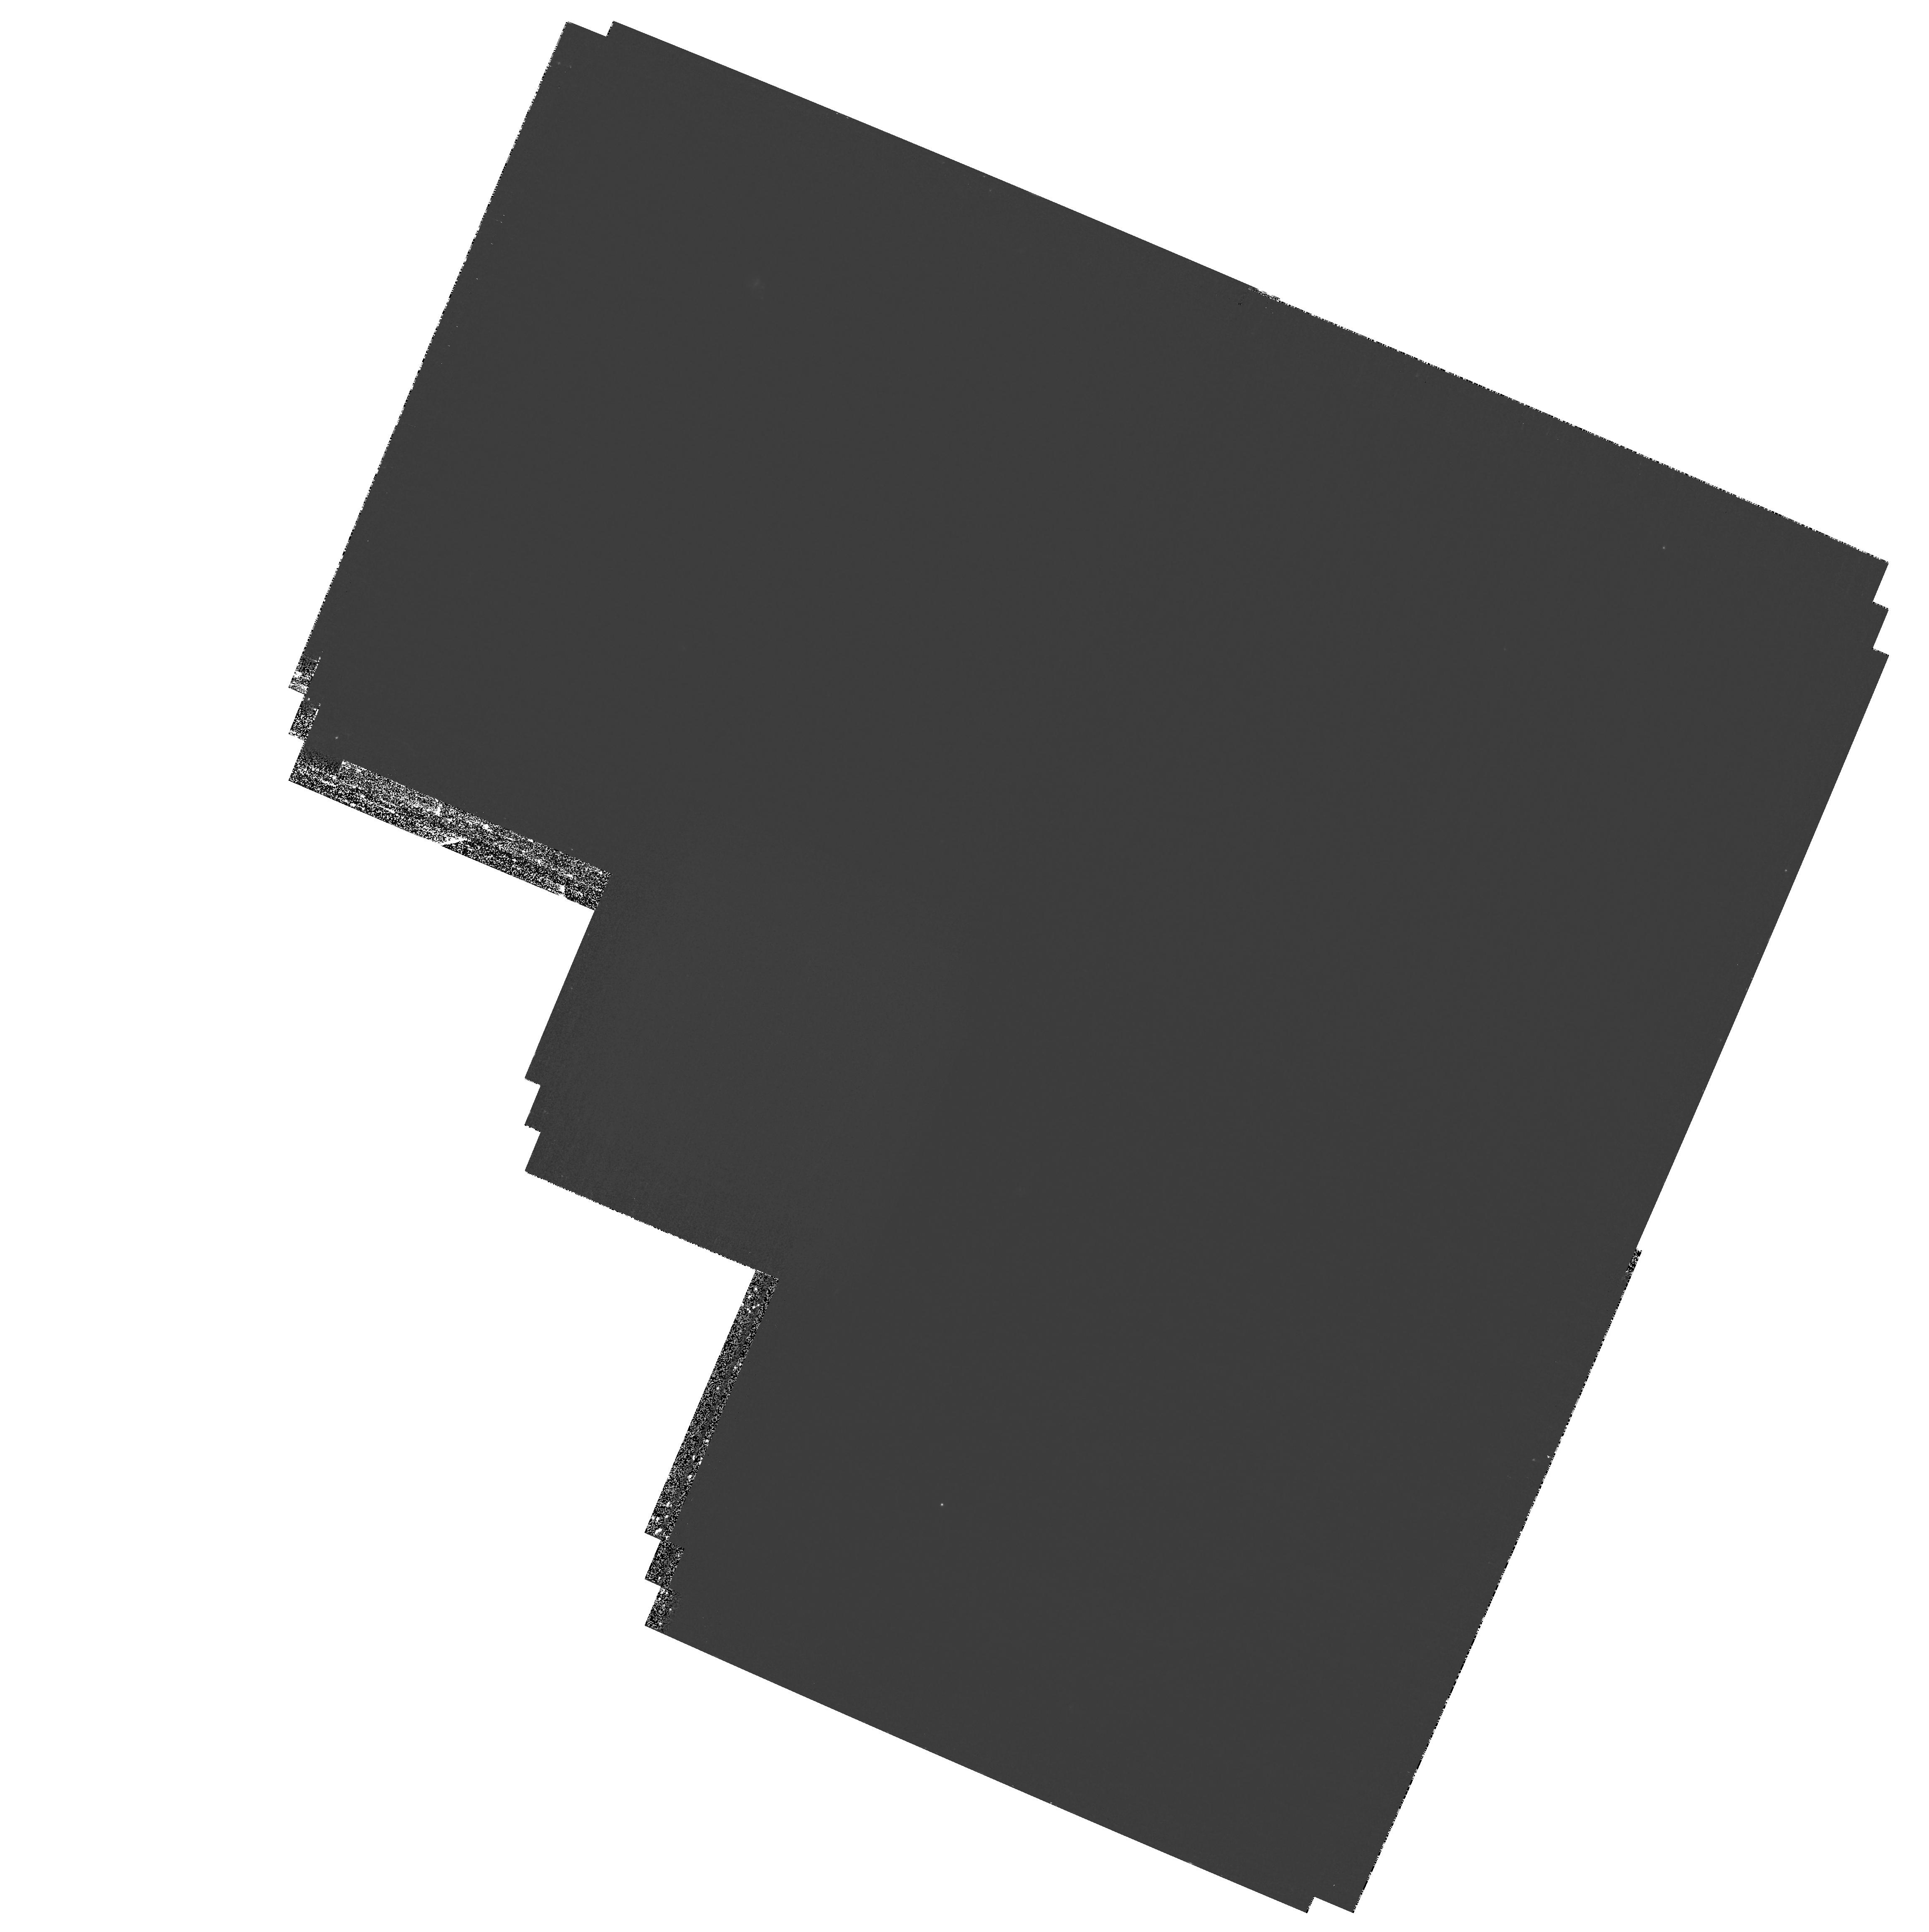
Target: field at RA 189.175°, Dec 62.206°. Instrument: WFPC2/PC. Filter: F300W. Exposure: 2 h. Observation ID: hst_11192_03_wfpc2_pc_f300w_ua1y03

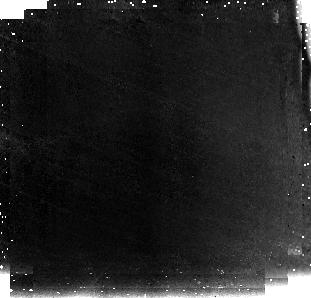
Target: ZDROP-CDFS01. Instrument: NICMOS/NIC3. Filter: F110W. Exposure: 1.4 h. Observation ID: na1y05020

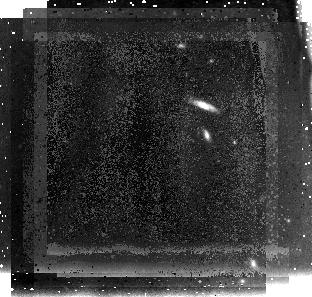
Target: ZDROP-HDFN02. Instrument: NICMOS/NIC3. Filter: F110W. Exposure: 1.5 h. Observation ID: na1y02020

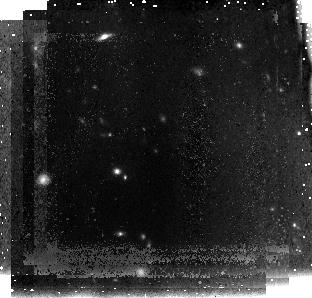
Target: ZDROP-HDFN01. Instrument: NICMOS/NIC3. Filter: F110W. Exposure: 1.5 h. Observation ID: na1y01020

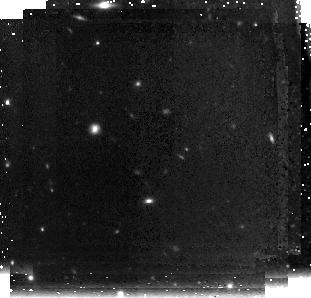
Target: ZDROP-HDFN03. Instrument: NICMOS/NIC3. Filter: F160W. Exposure: 1.5 h. Observation ID: na1y03010

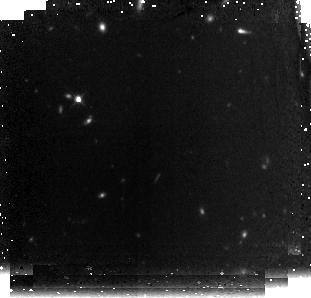
Target: ZDROP-CDFS02. Instrument: NICMOS/NIC3. Filter: F160W. Exposure: 1.4 h. Observation ID: na1y06010

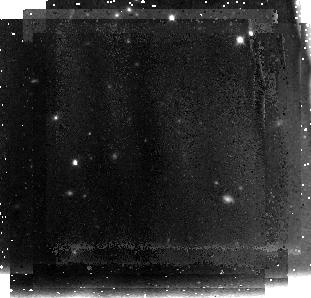
Target: ZDROP-HDFN04. Instrument: NICMOS/NIC3. Filter: F110W. Exposure: 1.5 h. Observation ID: na1y04020

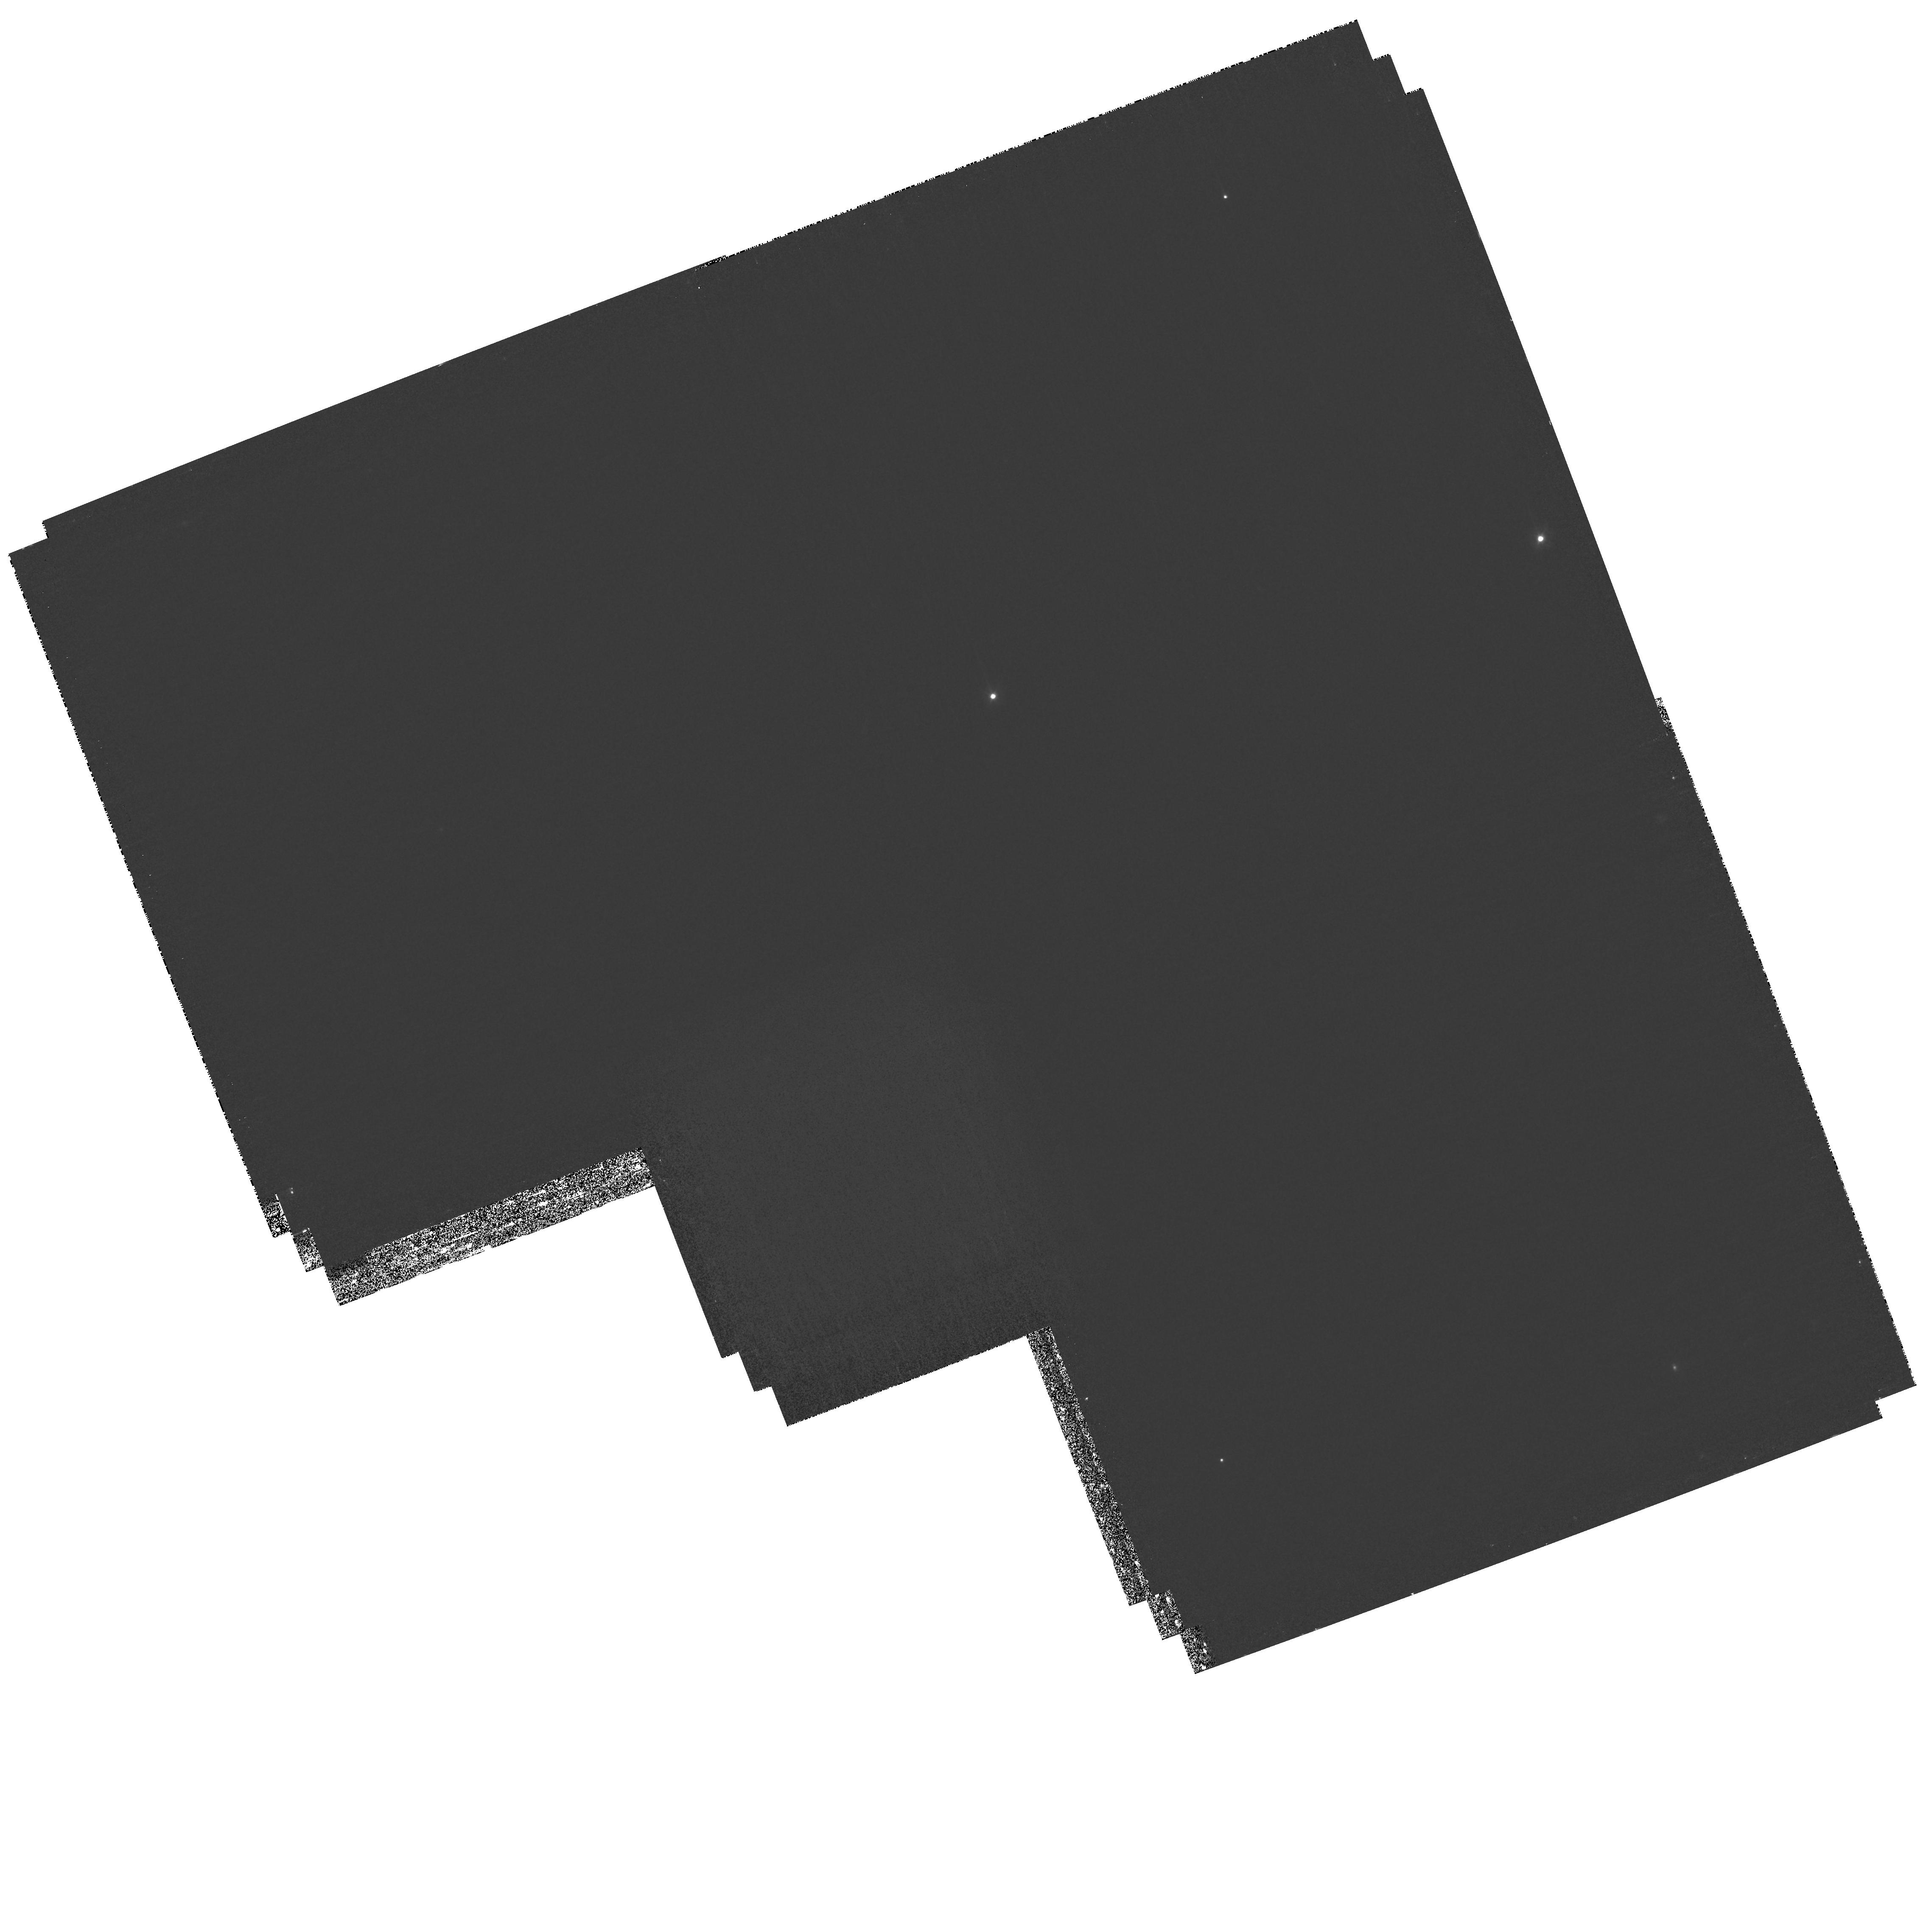
Target: field at RA 189.686°, Dec 62.249°. Instrument: WFPC2/PC. Filter: F300W. Exposure: 2 h. Observation ID: hst_11192_02_wfpc2_pc_f300w_ua1y02

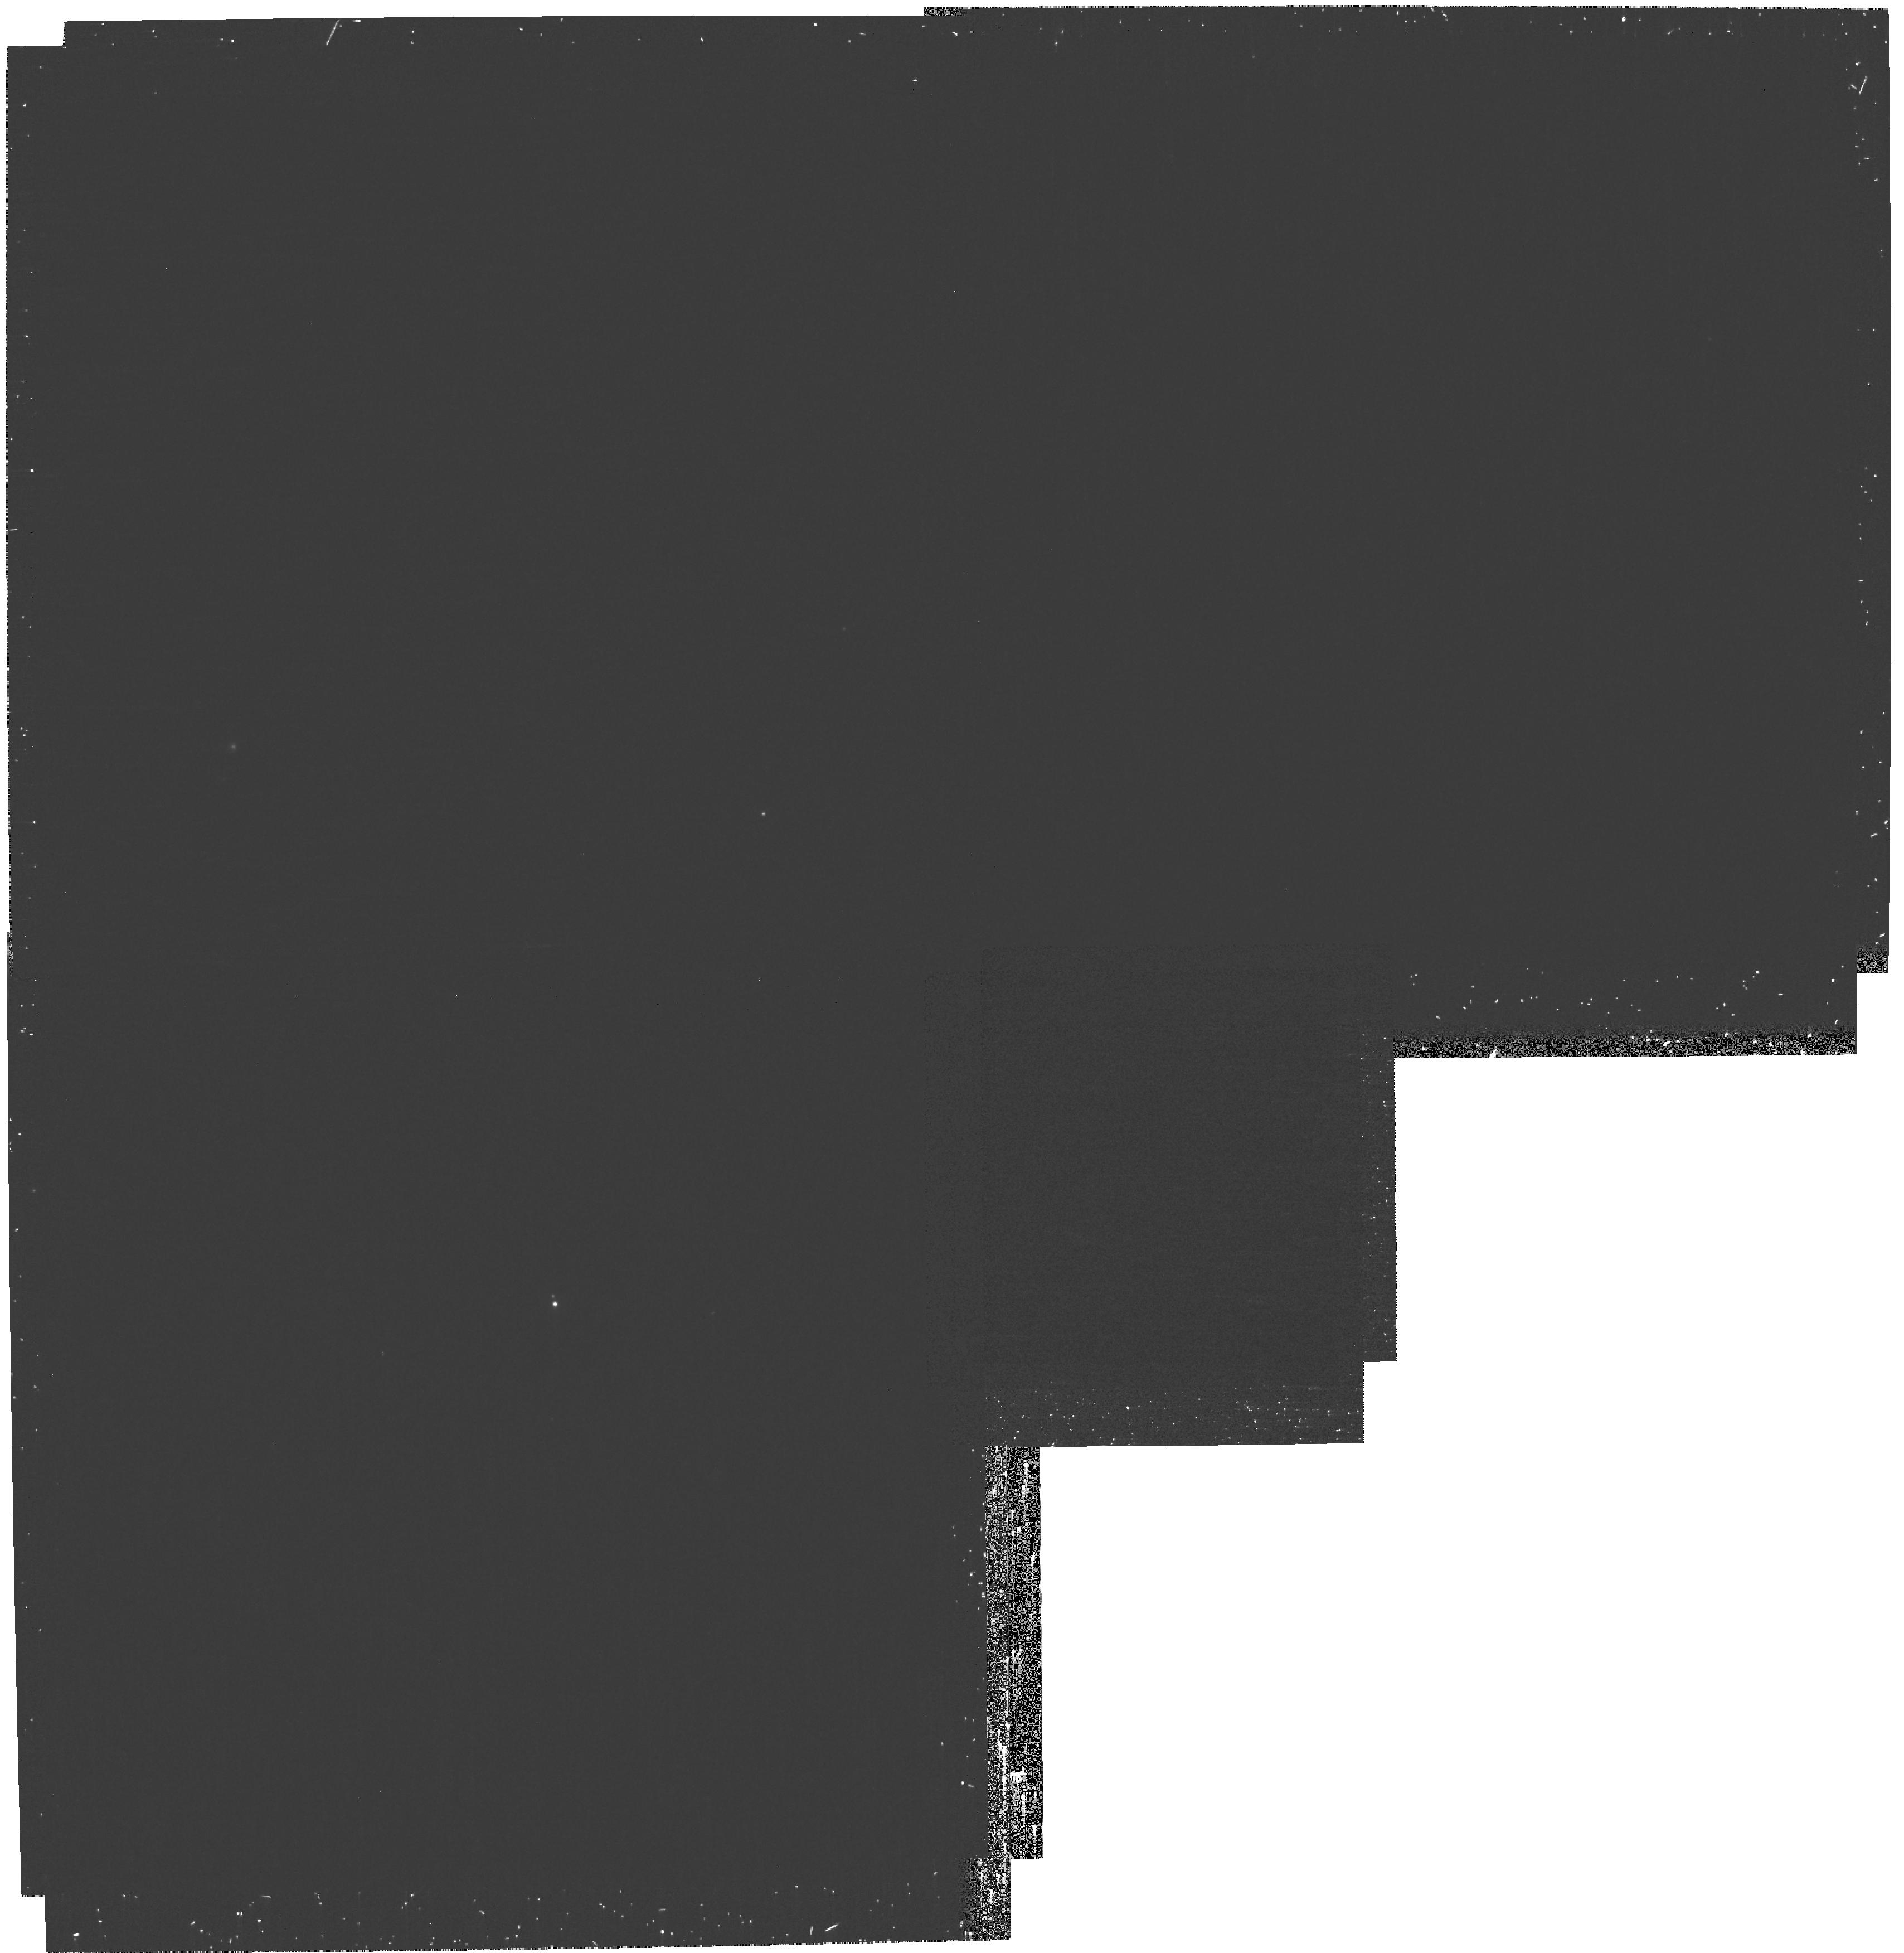
Target: field at RA 53.205°, Dec -27.882°. Instrument: WFPC2/PC. Filter: F300W. Exposure: 25 min. Observation ID: hst_11192_05_wfpc2_pc_f300w_ua1y05

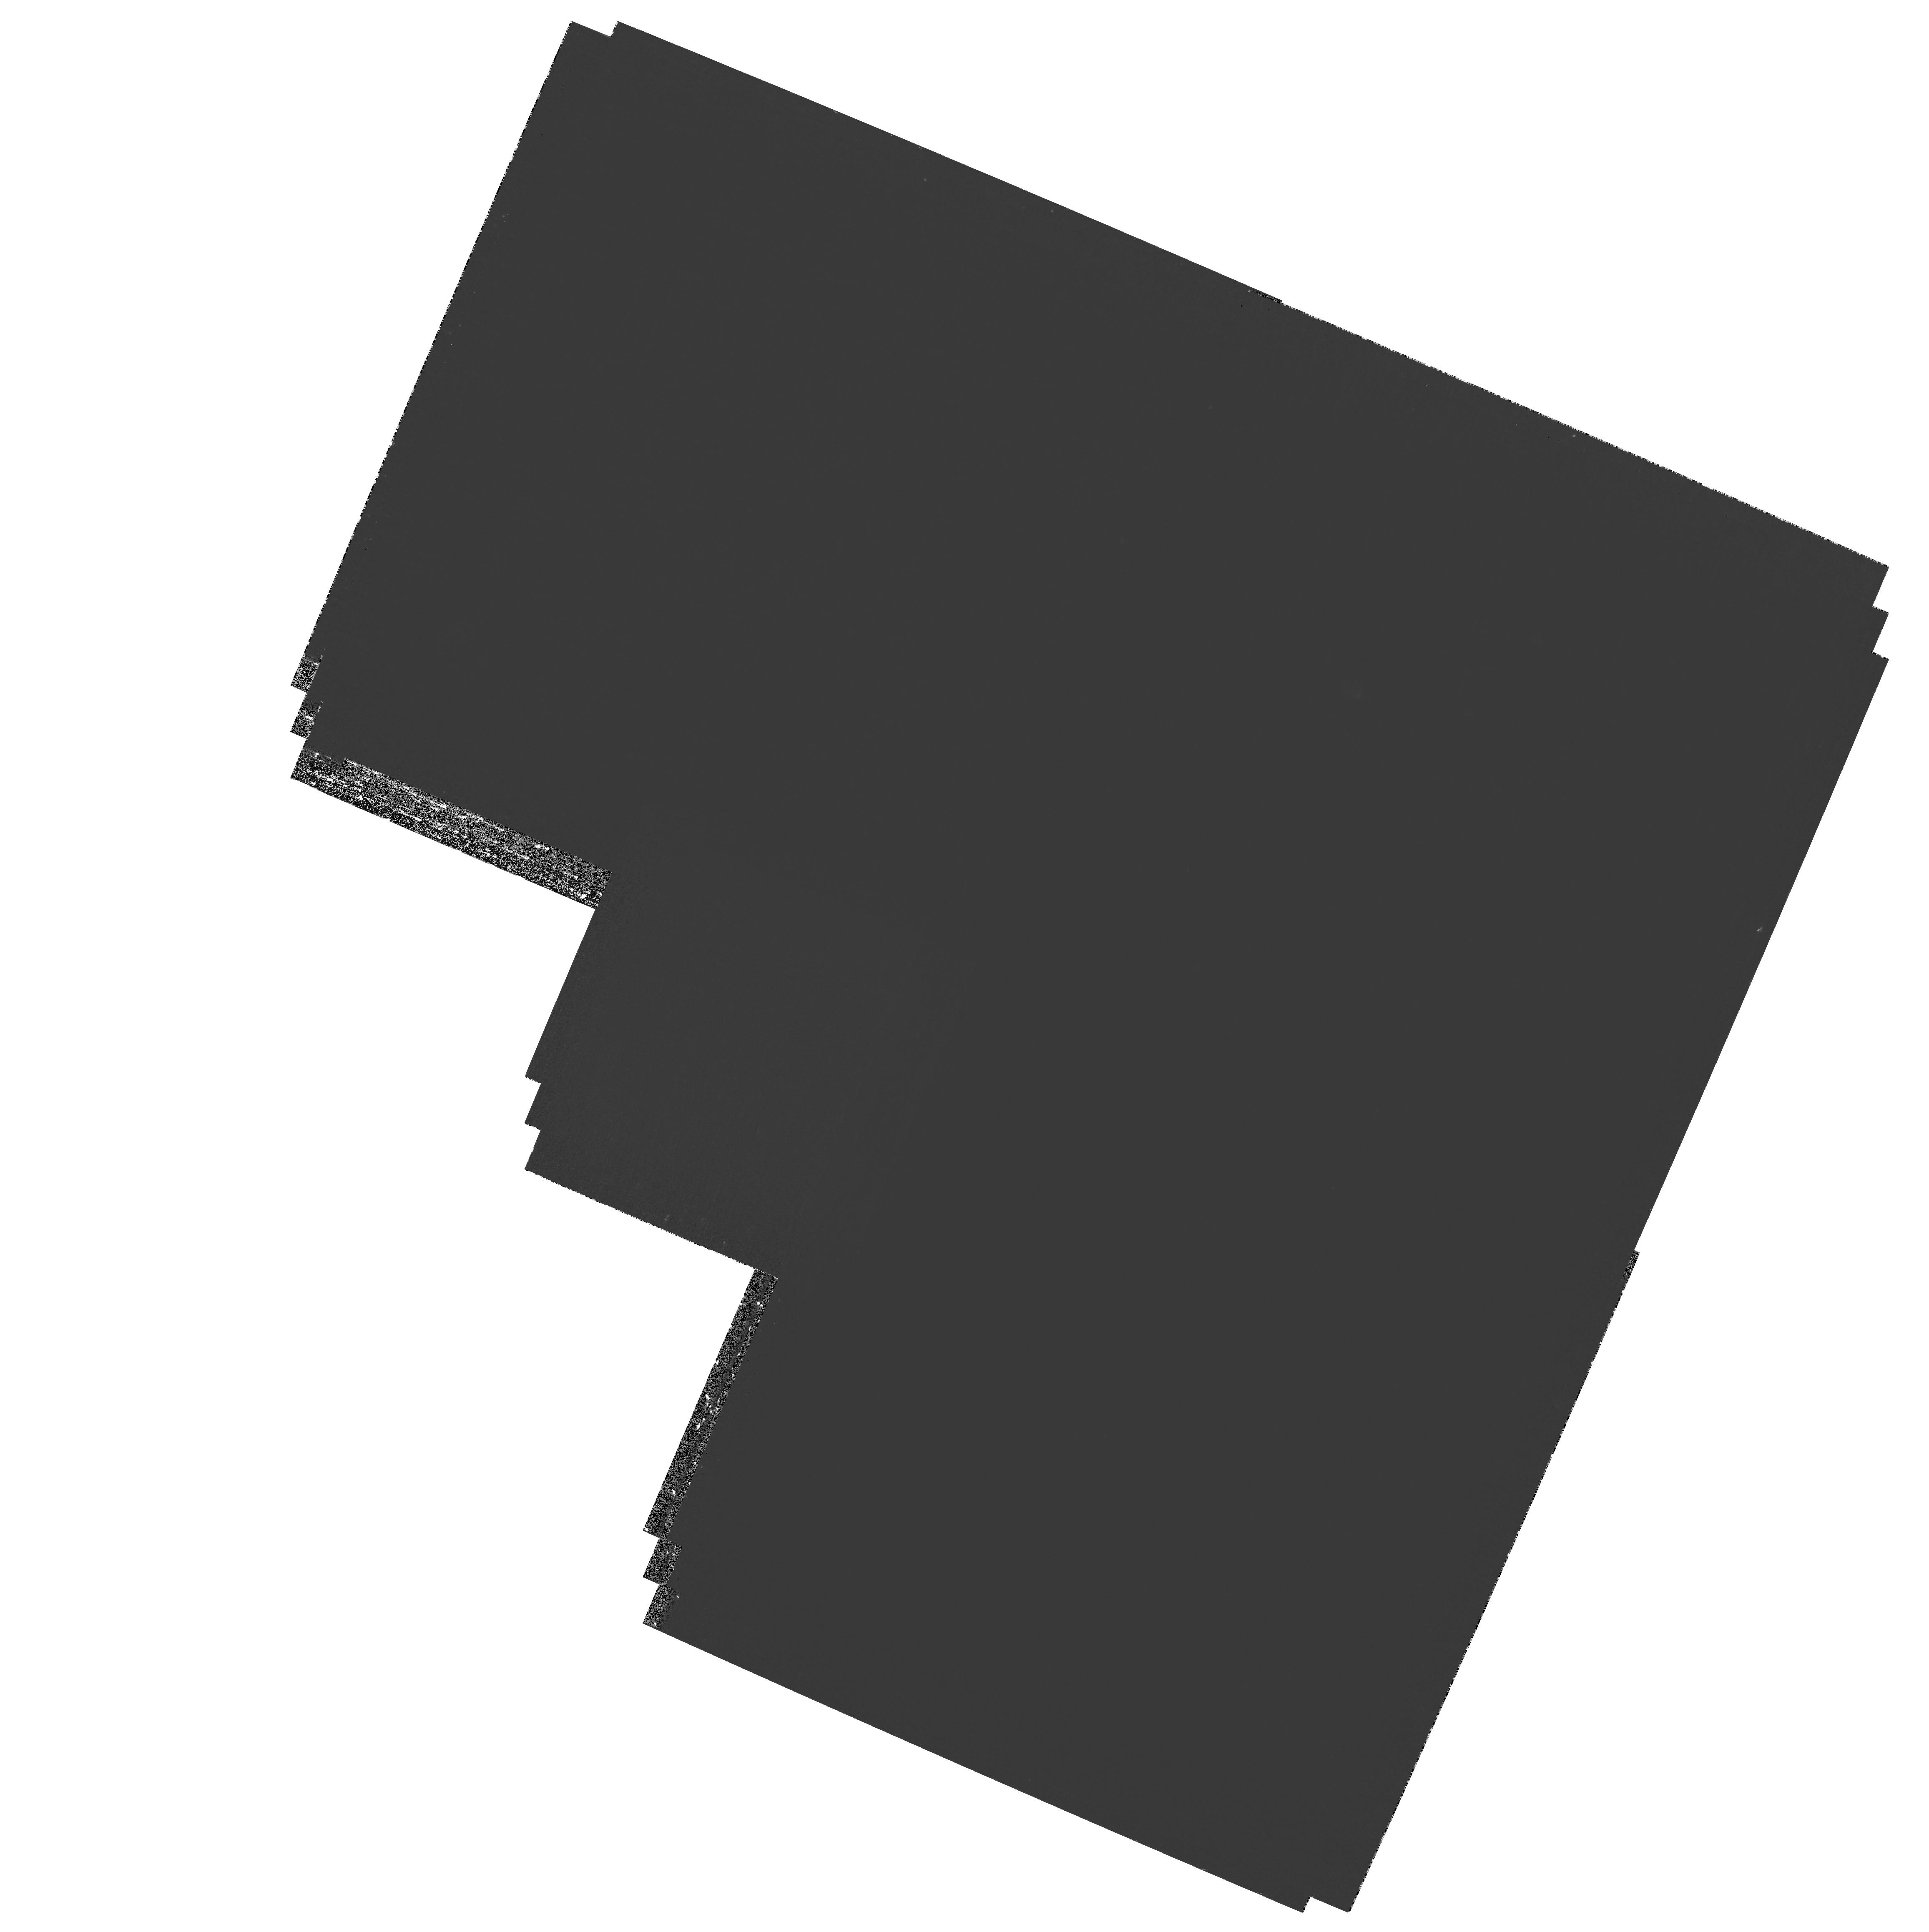
Target: field at RA 189.635°, Dec 62.258°. Instrument: WFPC2/PC. Filter: F300W. Exposure: 2 h. Observation ID: hst_11192_01_wfpc2_pc_f300w_ua1y01

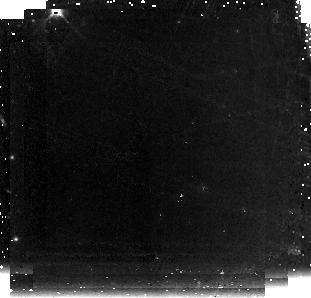
Target: ZDROP-CDFS01. Instrument: NICMOS/NIC3. Filter: F160W. Exposure: 1.4 h. Observation ID: na1y05010

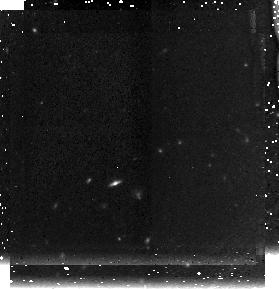
Target: ZDROP-CDFS01. Instrument: NICMOS/NIC3. Filter: F160W. Exposure: 42 min. Observation ID: na1y15010

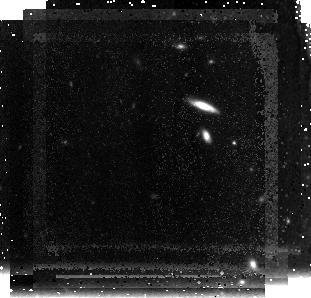
Target: ZDROP-HDFN02. Instrument: NICMOS/NIC3. Filter: F160W. Exposure: 1.5 h. Observation ID: na1y02010

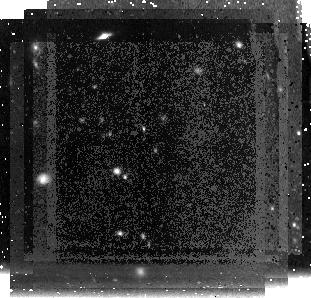
Target: ZDROP-HDFN01. Instrument: NICMOS/NIC3. Filter: F160W. Exposure: 1.5 h. Observation ID: na1y01010

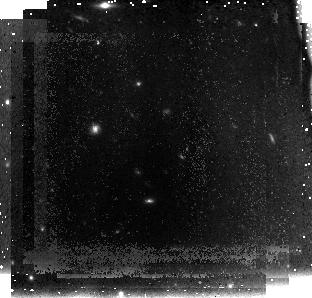
Target: ZDROP-HDFN03. Instrument: NICMOS/NIC3. Filter: F110W. Exposure: 1.5 h. Observation ID: na1y03020

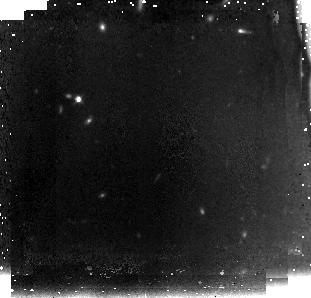
Target: ZDROP-CDFS02. Instrument: NICMOS/NIC3. Filter: F110W. Exposure: 1.4 h. Observation ID: na1y06020

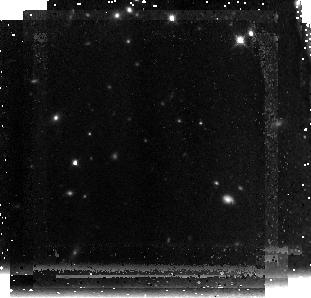
Target: ZDROP-HDFN04. Instrument: NICMOS/NIC3. Filter: F160W. Exposure: 1.5 h. Observation ID: na1y04010

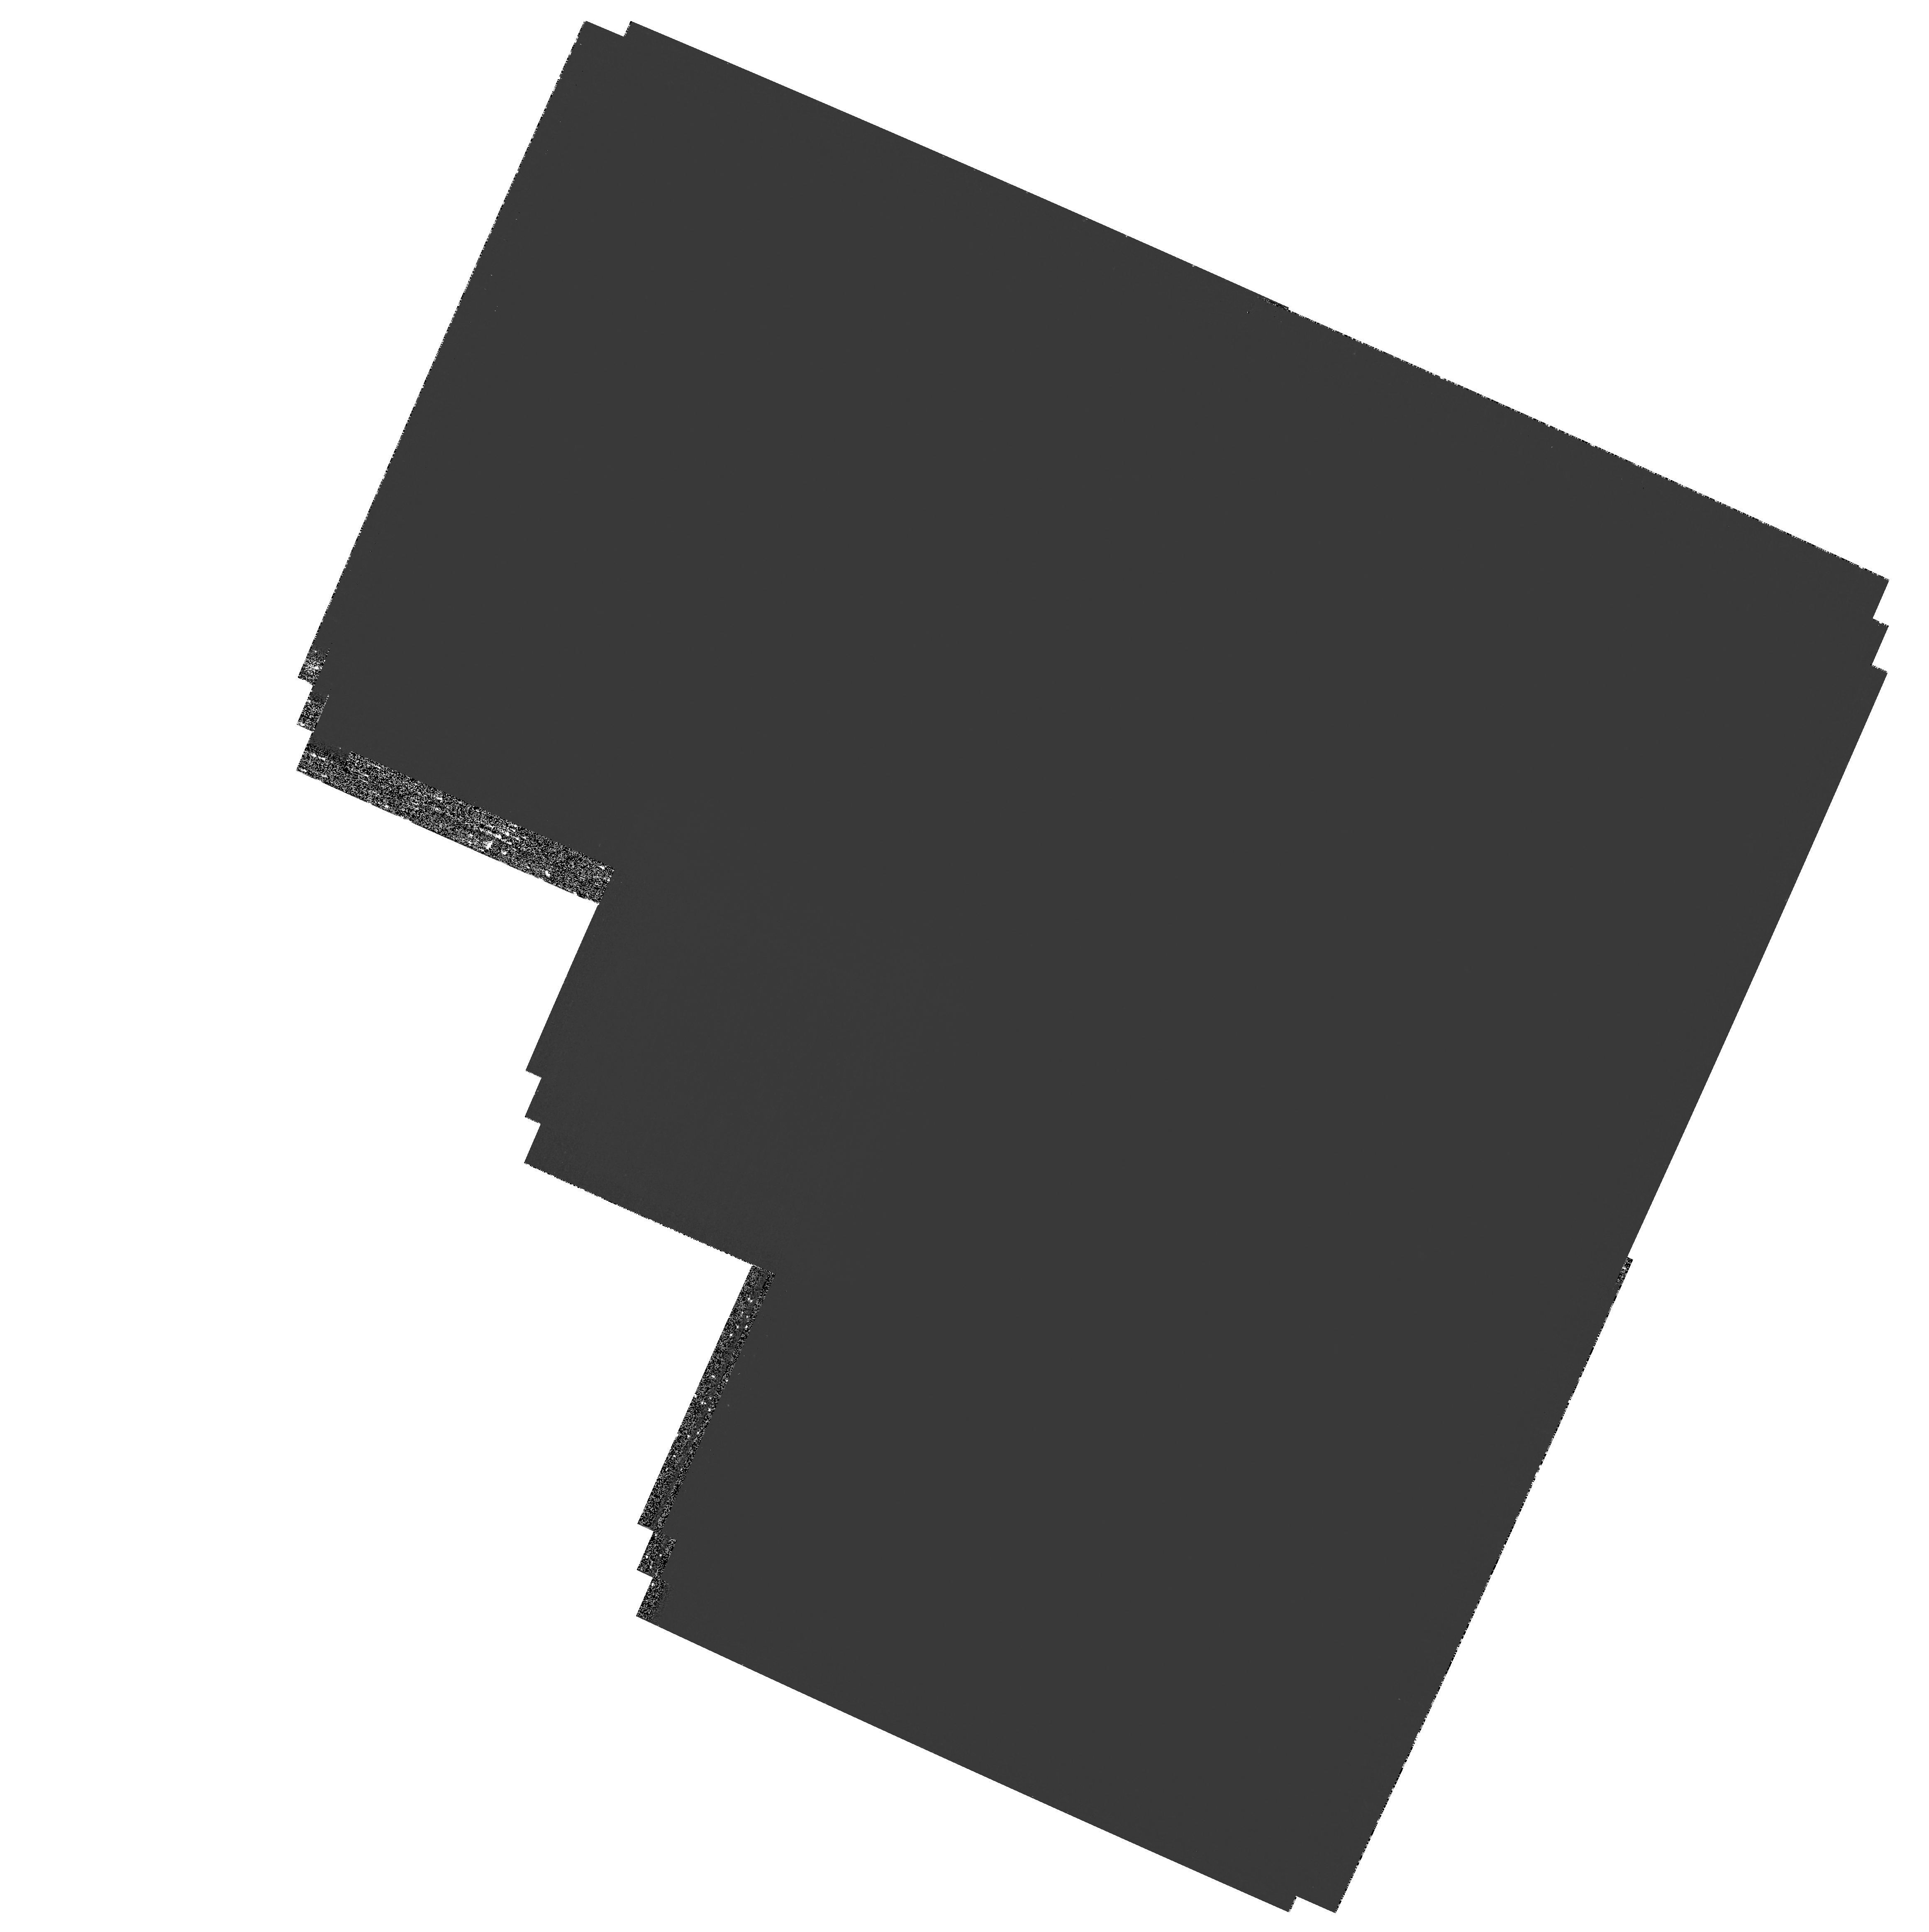
Target: field at RA 189.527°, Dec 62.284°. Instrument: WFPC2/PC. Filter: F300W. Exposure: 2 h. Observation ID: hst_11192_04_wfpc2_pc_f300w_ua1y04

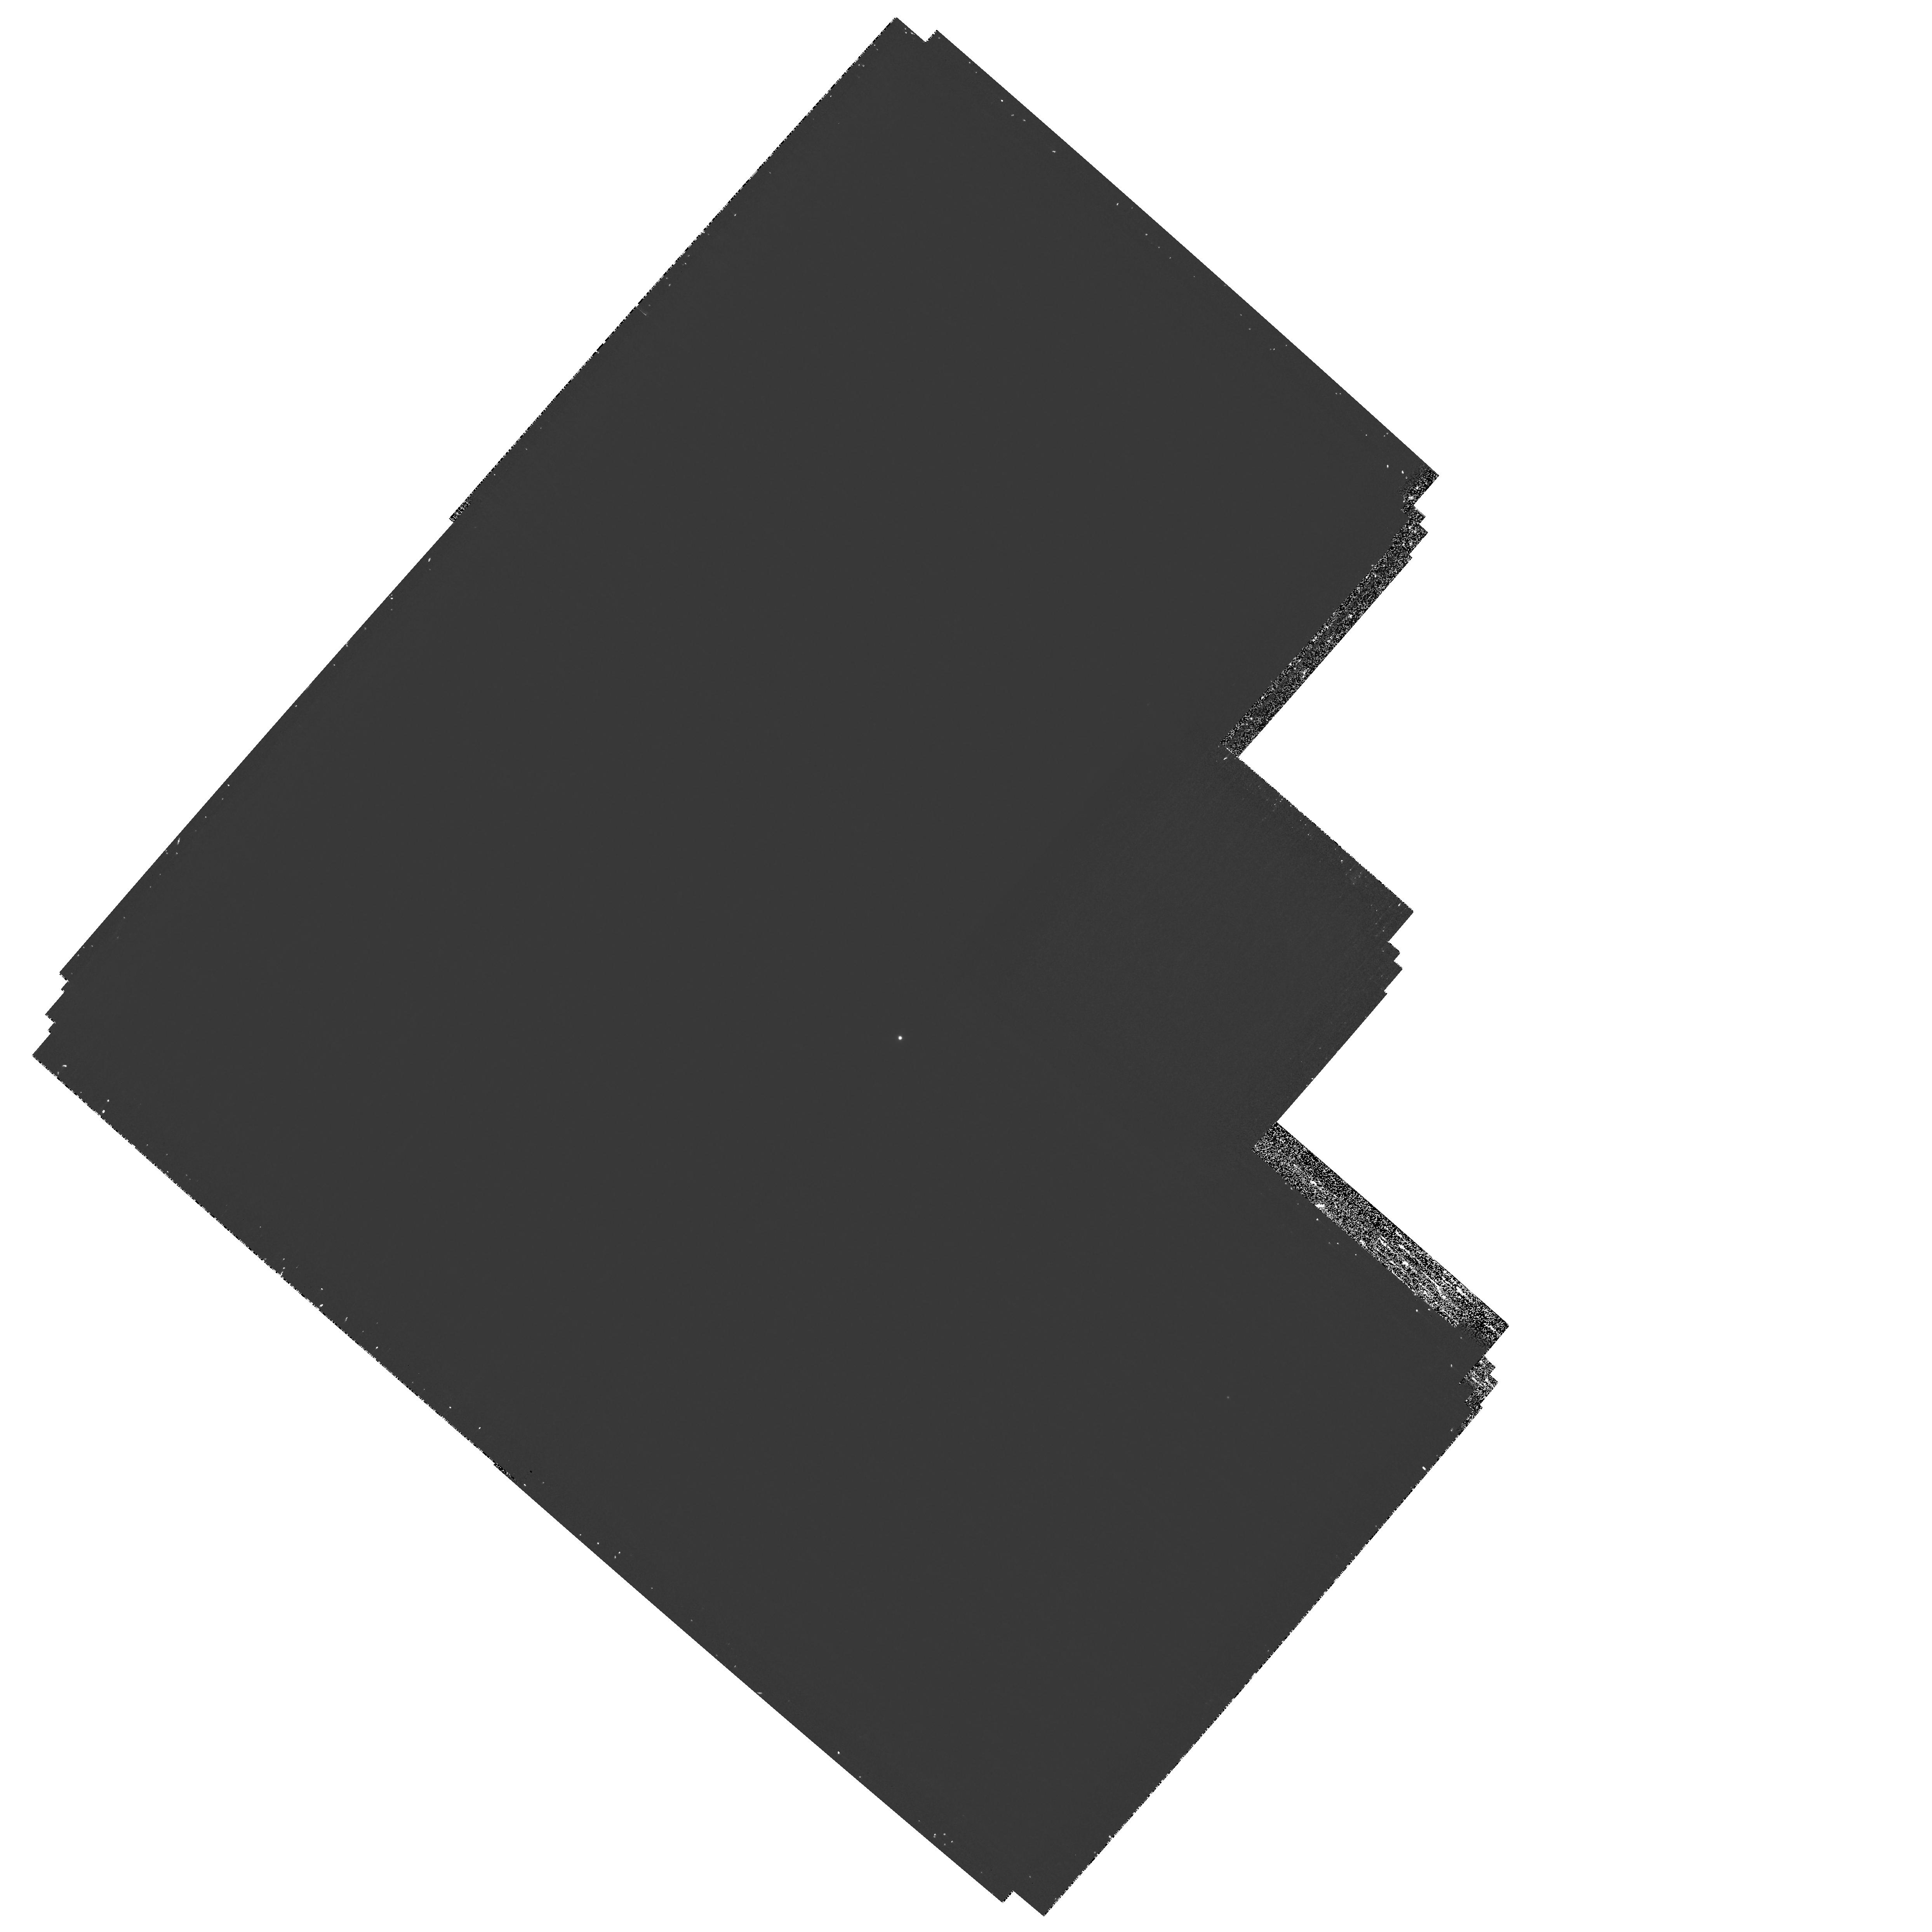
Target: field at RA 53.136°, Dec -27.845°. Instrument: WFPC2/PC. Filter: F300W. Exposure: 1.2 h. Observation ID: hst_11192_15_wfpc2_pc_f300w_ua1y15

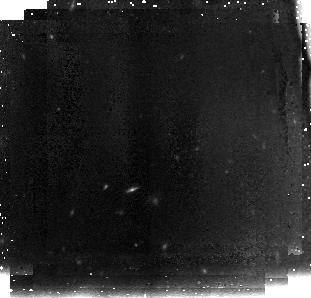
Target: ZDROP-CDFS01. Instrument: NICMOS/NIC3. Filter: F110W. Exposure: 1.4 h. Observation ID: na1y15020

NICMOS Confirmation of Candidates of the Most Luminous Galaxies at z > 7 (PI: Yan, Haojing)

While the deepest pencil-beam near-IR survey suggested that the Universe was too young to build up many luminous galaxies by z ~ 7--8 (Bouwens & Illingworth 2006), there is also evidenc indicating the contrary. It is now known that some galaxies with stellar masses of M>1e10 Msun were already in place by z ~ 6--7, which strongly suggests that their progenitors should be significantly more luminous, and hence detectable in deep, wide-field near-IR surveys (Yan et al. 2006). As galaxies at such a high redshift should manifest themselves as "dropouts" from the optical, we have carried out a very wide-field, deep near-IR survey in the GOODS fields to search for z-band dropouts as candidates of galaxies at z > 7. In total, six promising candidates have been found in ~ 300 sq. arcmin to J_AB ~ 24.5 mag (corresponding to restframe M(UV) < -22.5 mag at z ~ 7). By constrast, the galaxy luminosity function (LF) suggested in BI06 would predict at most 3--5 galaxies over the entire 2-pi sky at this brightness level. Here we propose to observe these candidates with NIC3 in F110W and F160W to further investigate their nature. If any of these candidates are indeed at z > 7, the result will lead to a completely new picture of star formation in the early universe. If none of our candidates are consistent with being at z > 7, then the depth and area of our near-IR survey (from which the candidates are drawn) will let us set a very stringent upper limit on the bright end of the galaxy LF at those redshift. As a result, our program will still be able to provide new clues about the processes of early galaxy formation, such as their dust contents and their merging time scale (Yan et al. 2006).